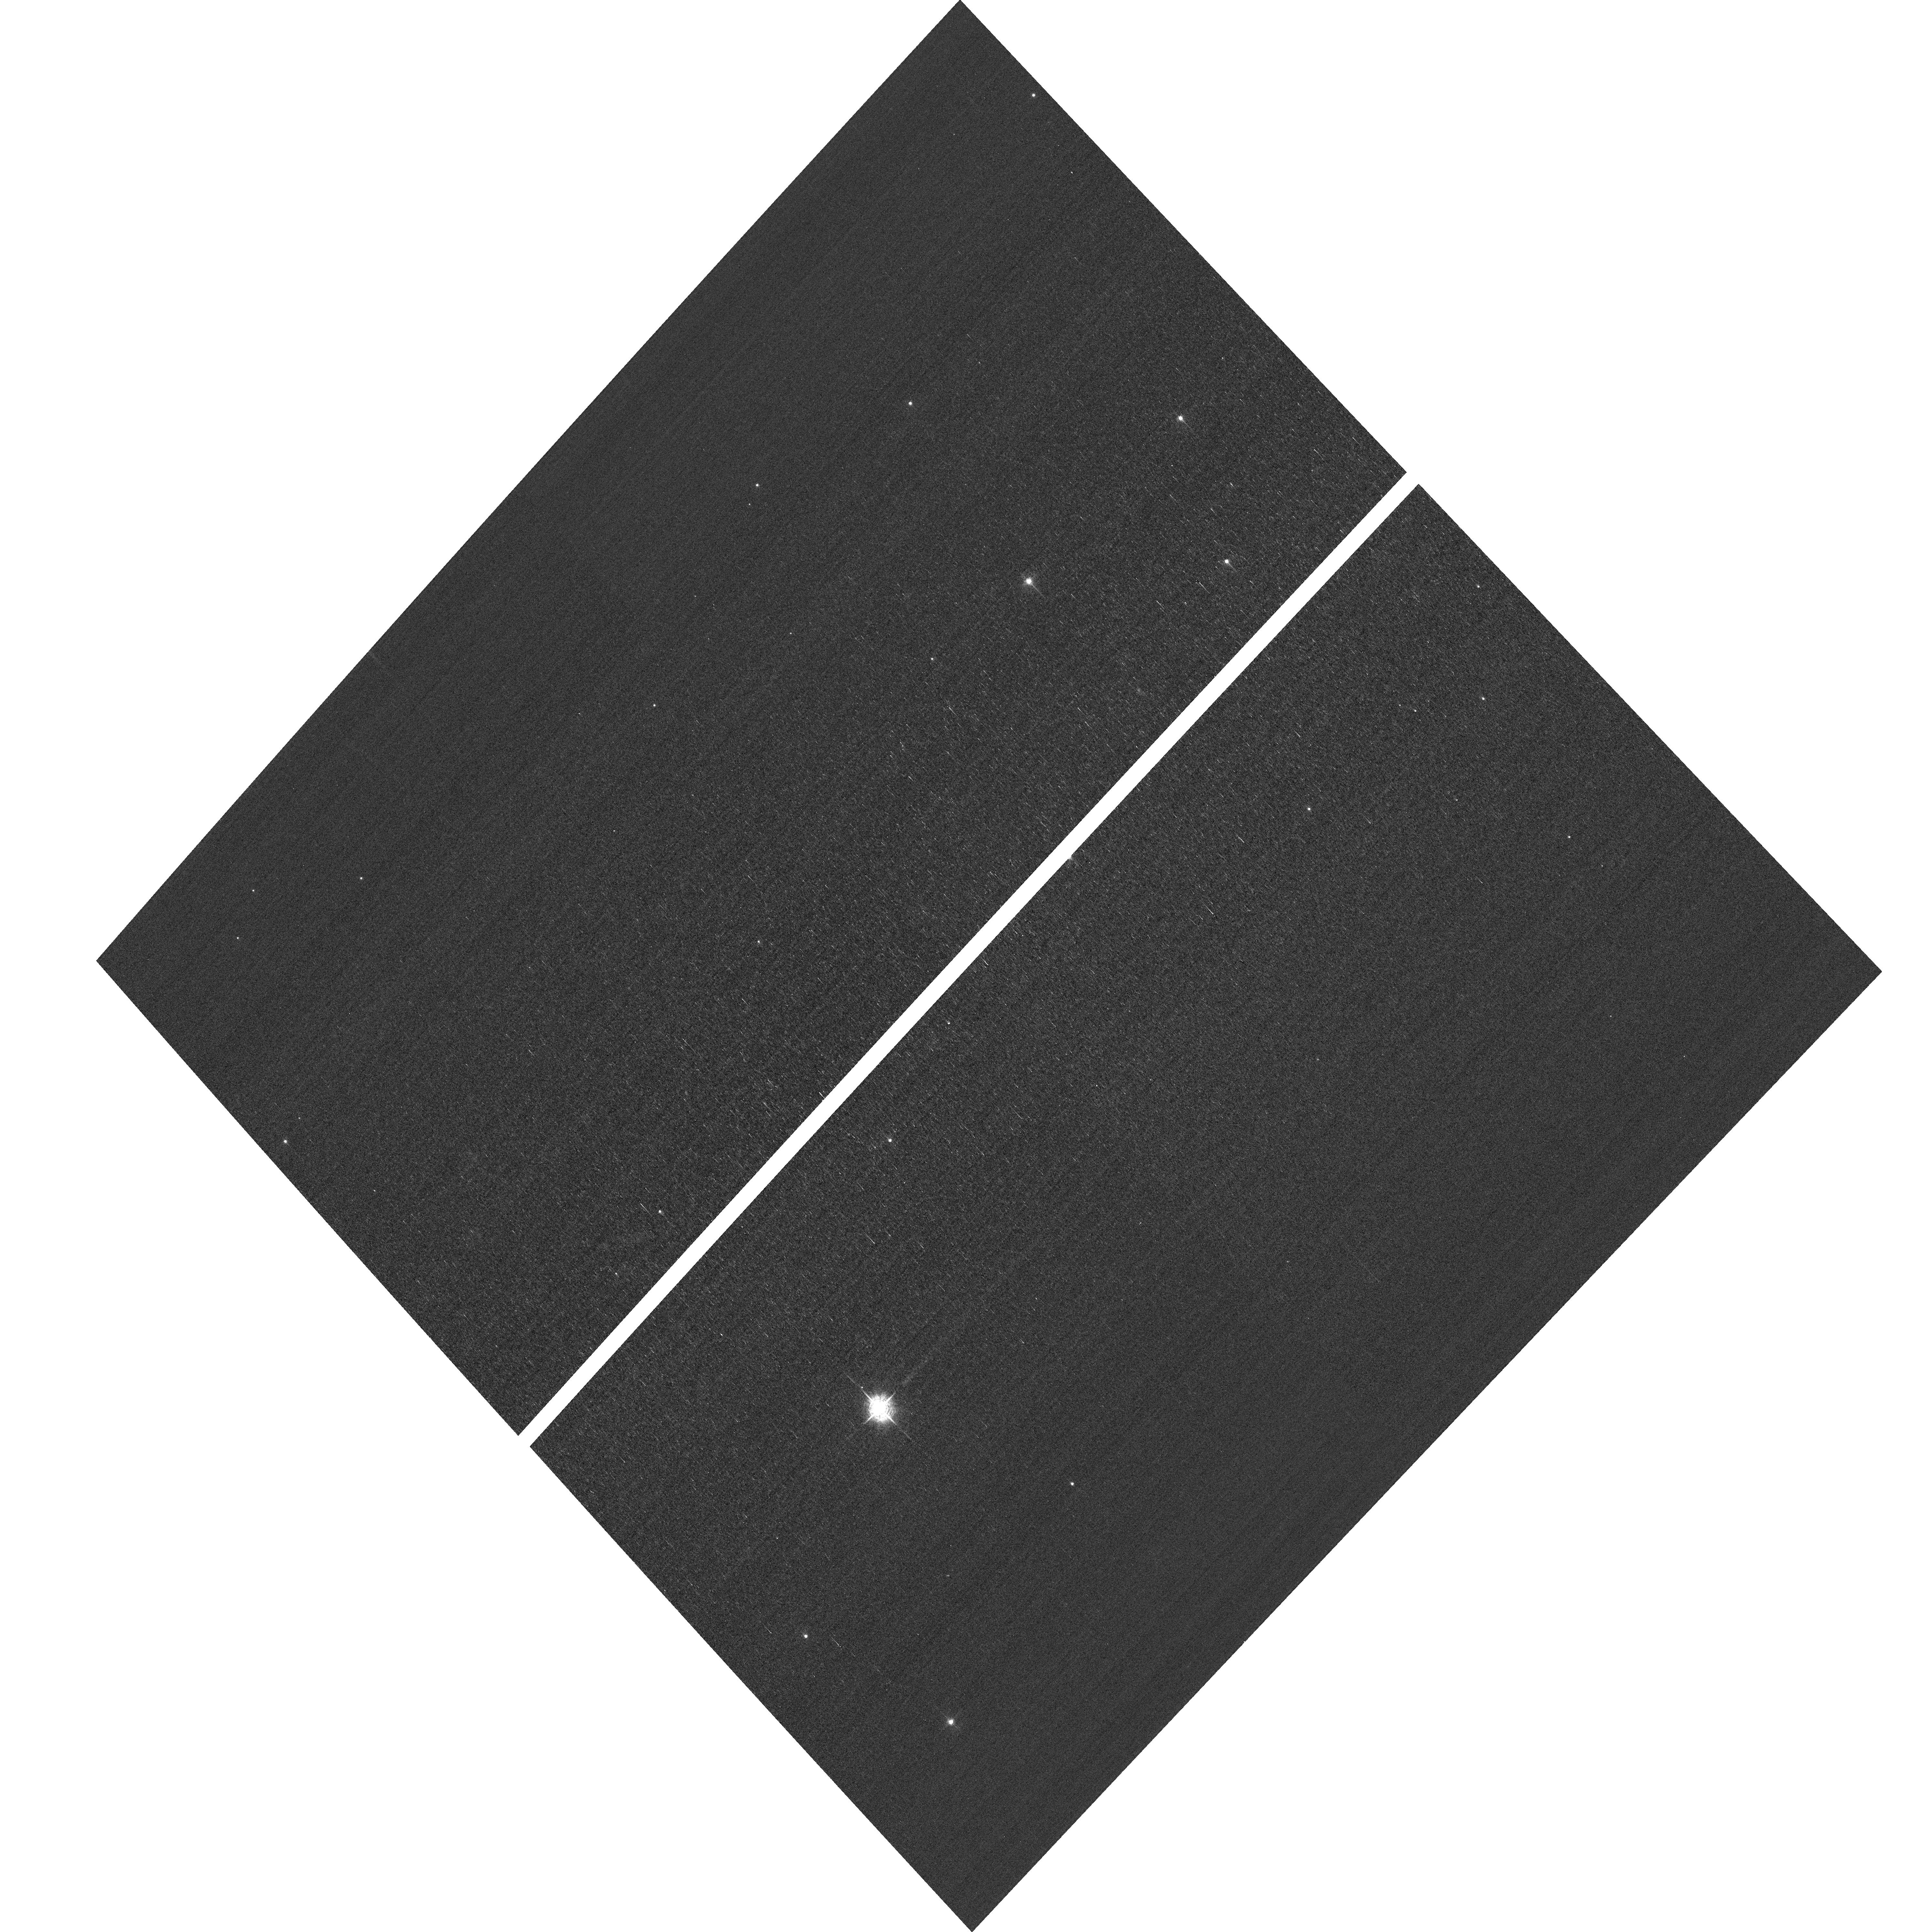
Target: field at RA 10.663°, Dec 85.259°
Instrument: ACS/WFC
Filter: F502N
Exposure: 3 min
Observation ID: hst_16475_02_acs_wfc_f502n_jeib02

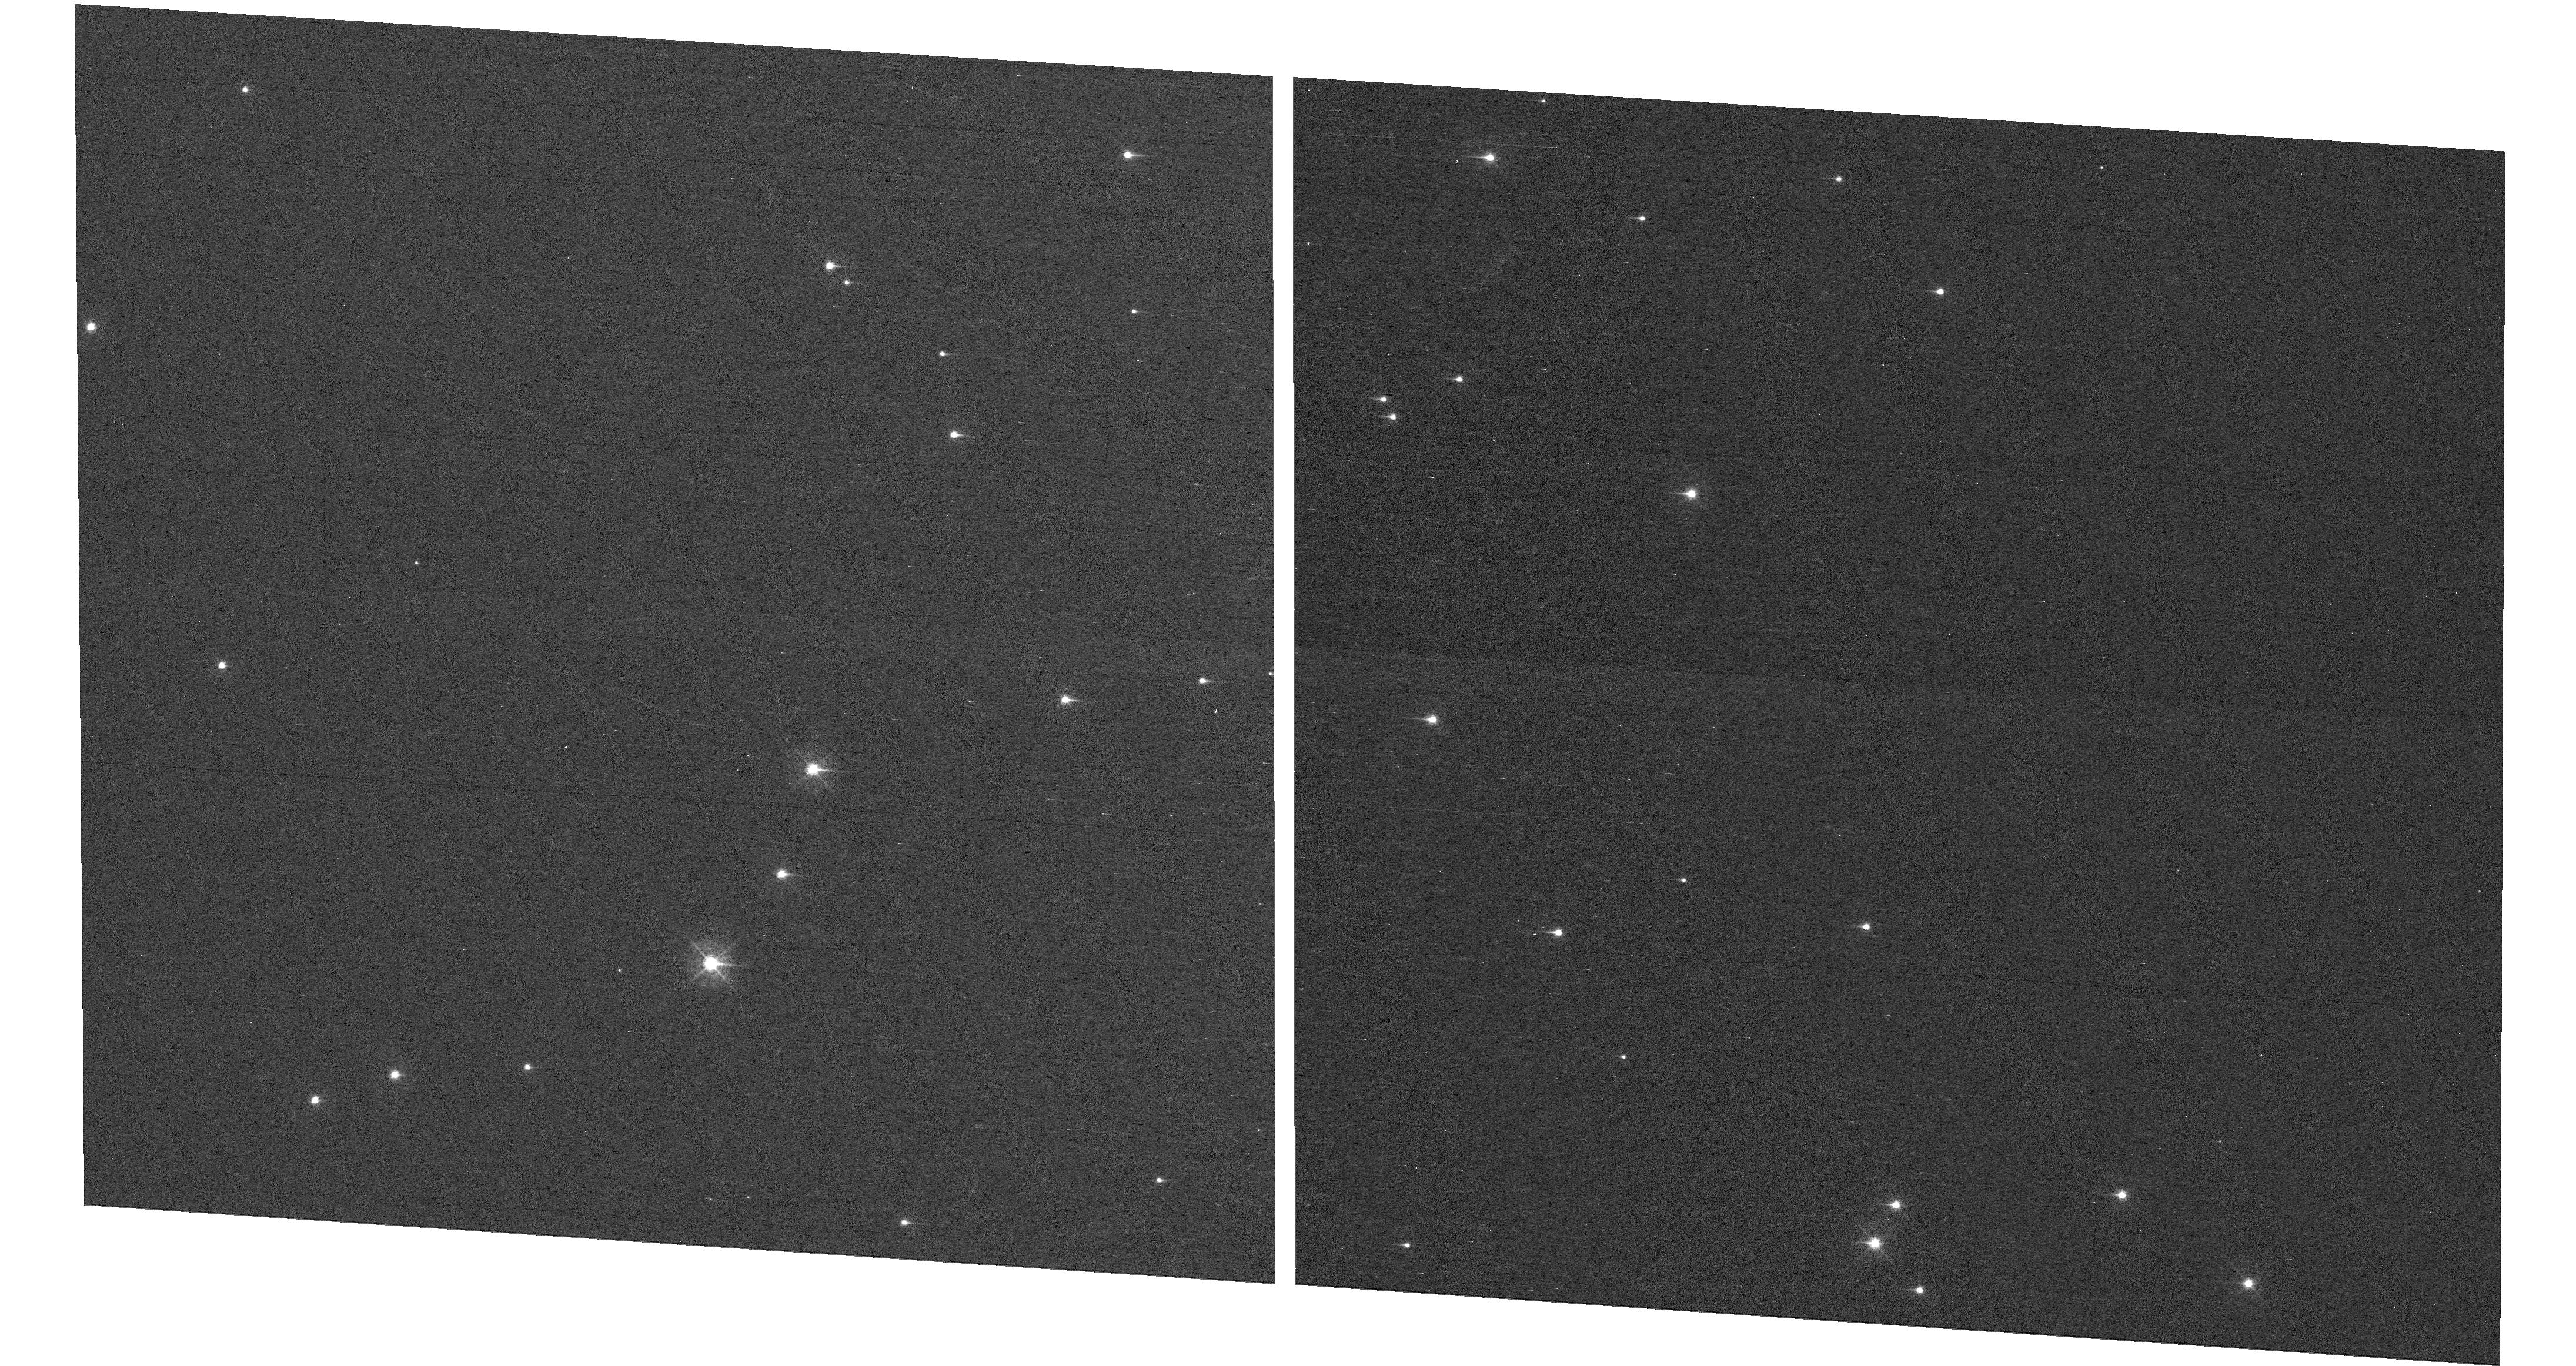
Target: NGC-188-DENSE
Instrument: WFC3/UVIS
Filter: F410M
Exposure: 7 min
Observation ID: hst_16475_05_wfc3_uvis_f410m_ieib05

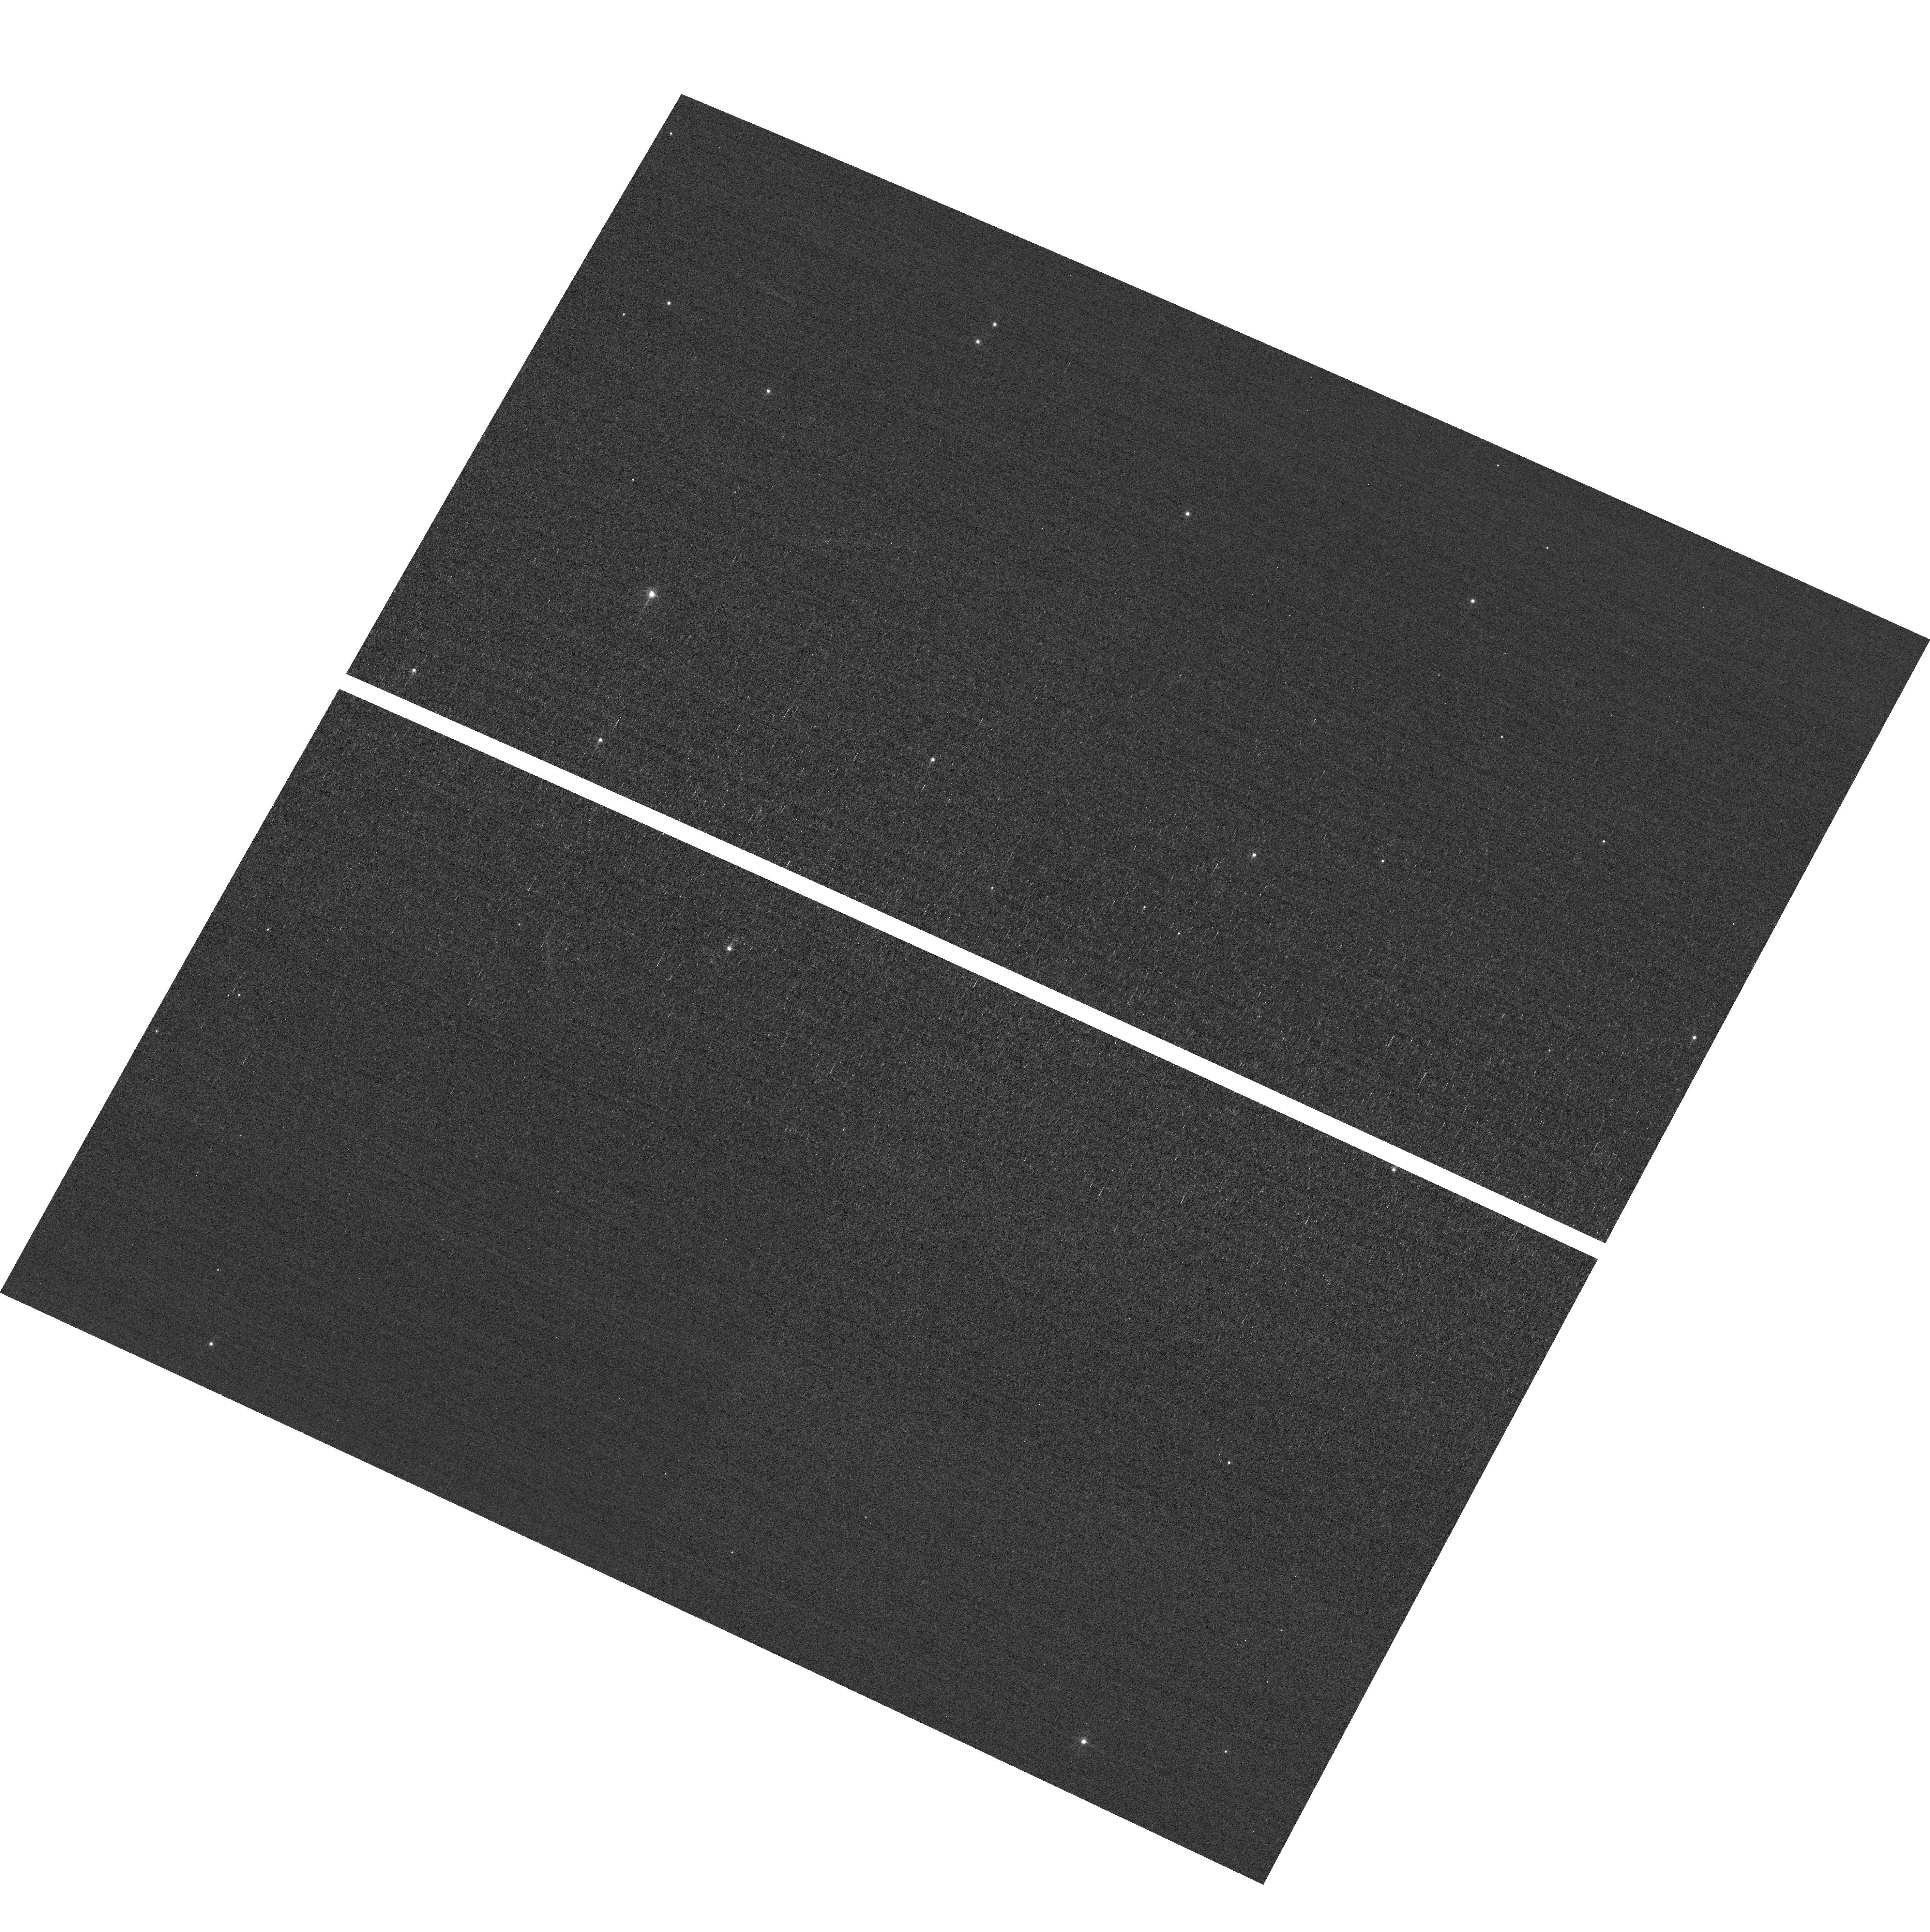
Target: field at RA 11.439°, Dec 85.162°
Instrument: ACS/WFC
Filter: F502N
Exposure: 3 min
Observation ID: hst_16475_03_acs_wfc_f502n_jeib03

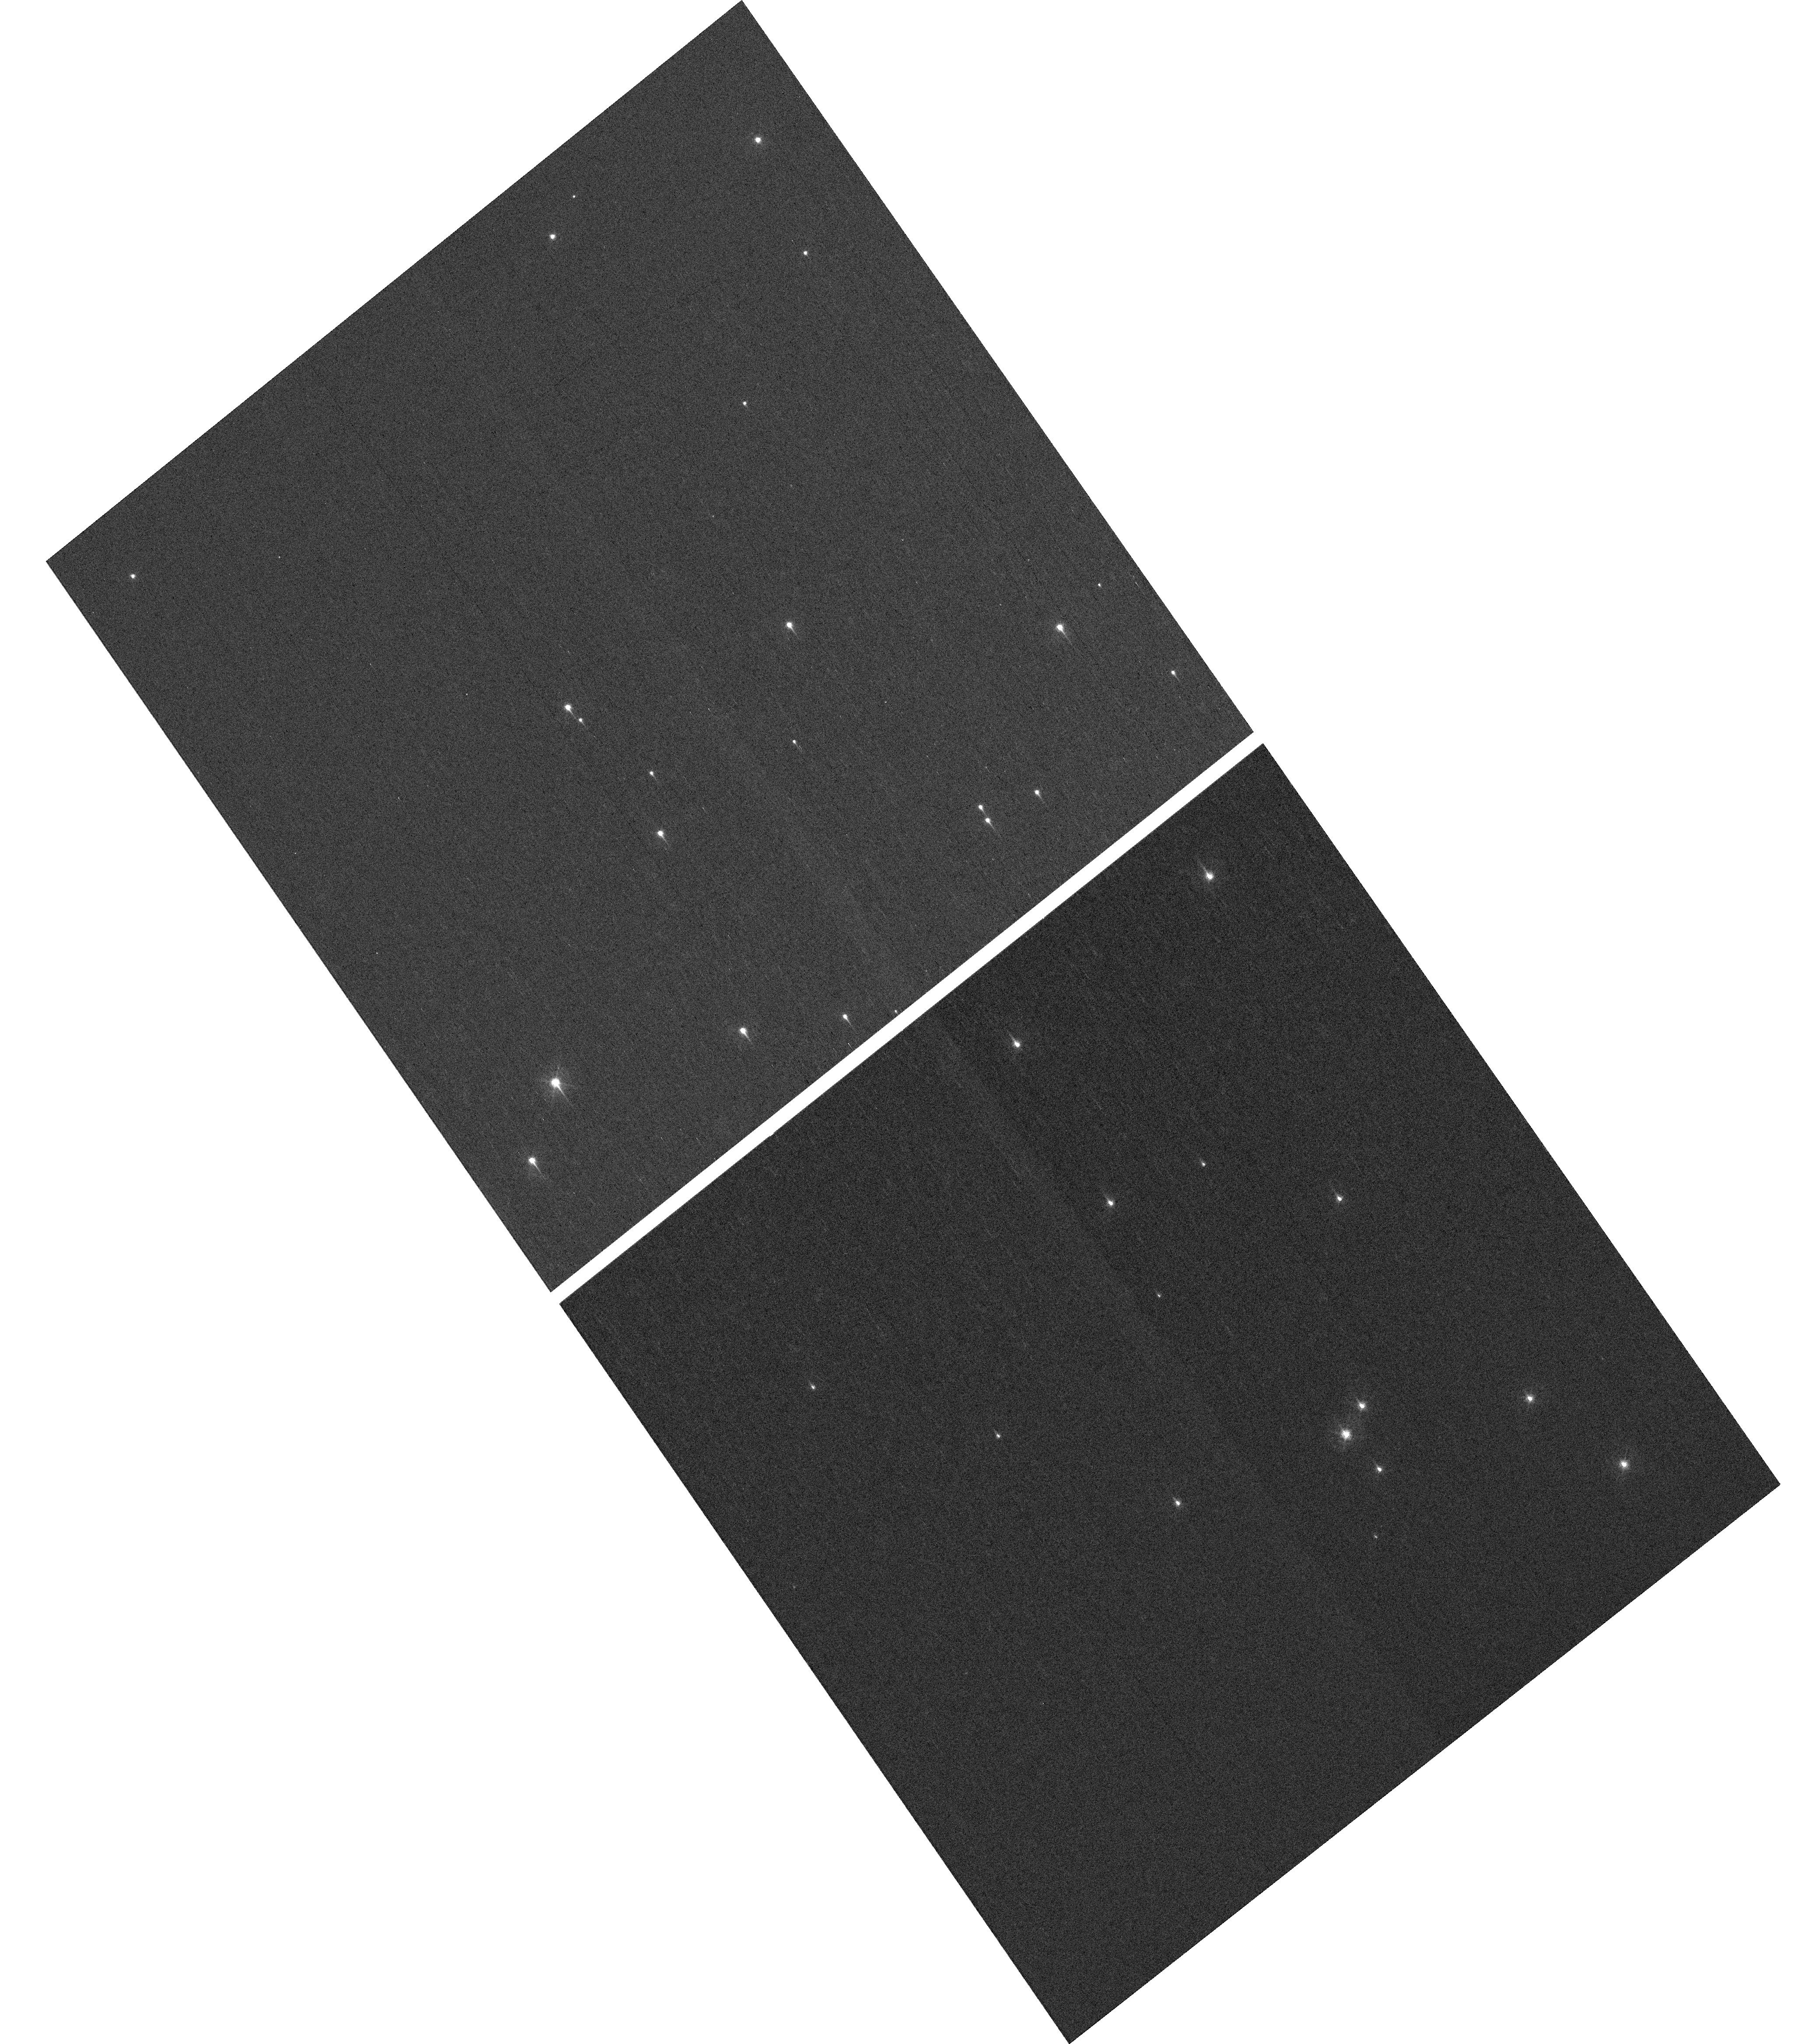
Target: NGC-188-DENSE
Instrument: WFC3/UVIS
Filter: F410M
Exposure: 7 min
Observation ID: hst_16475_06_wfc3_uvis_f410m_ieib06

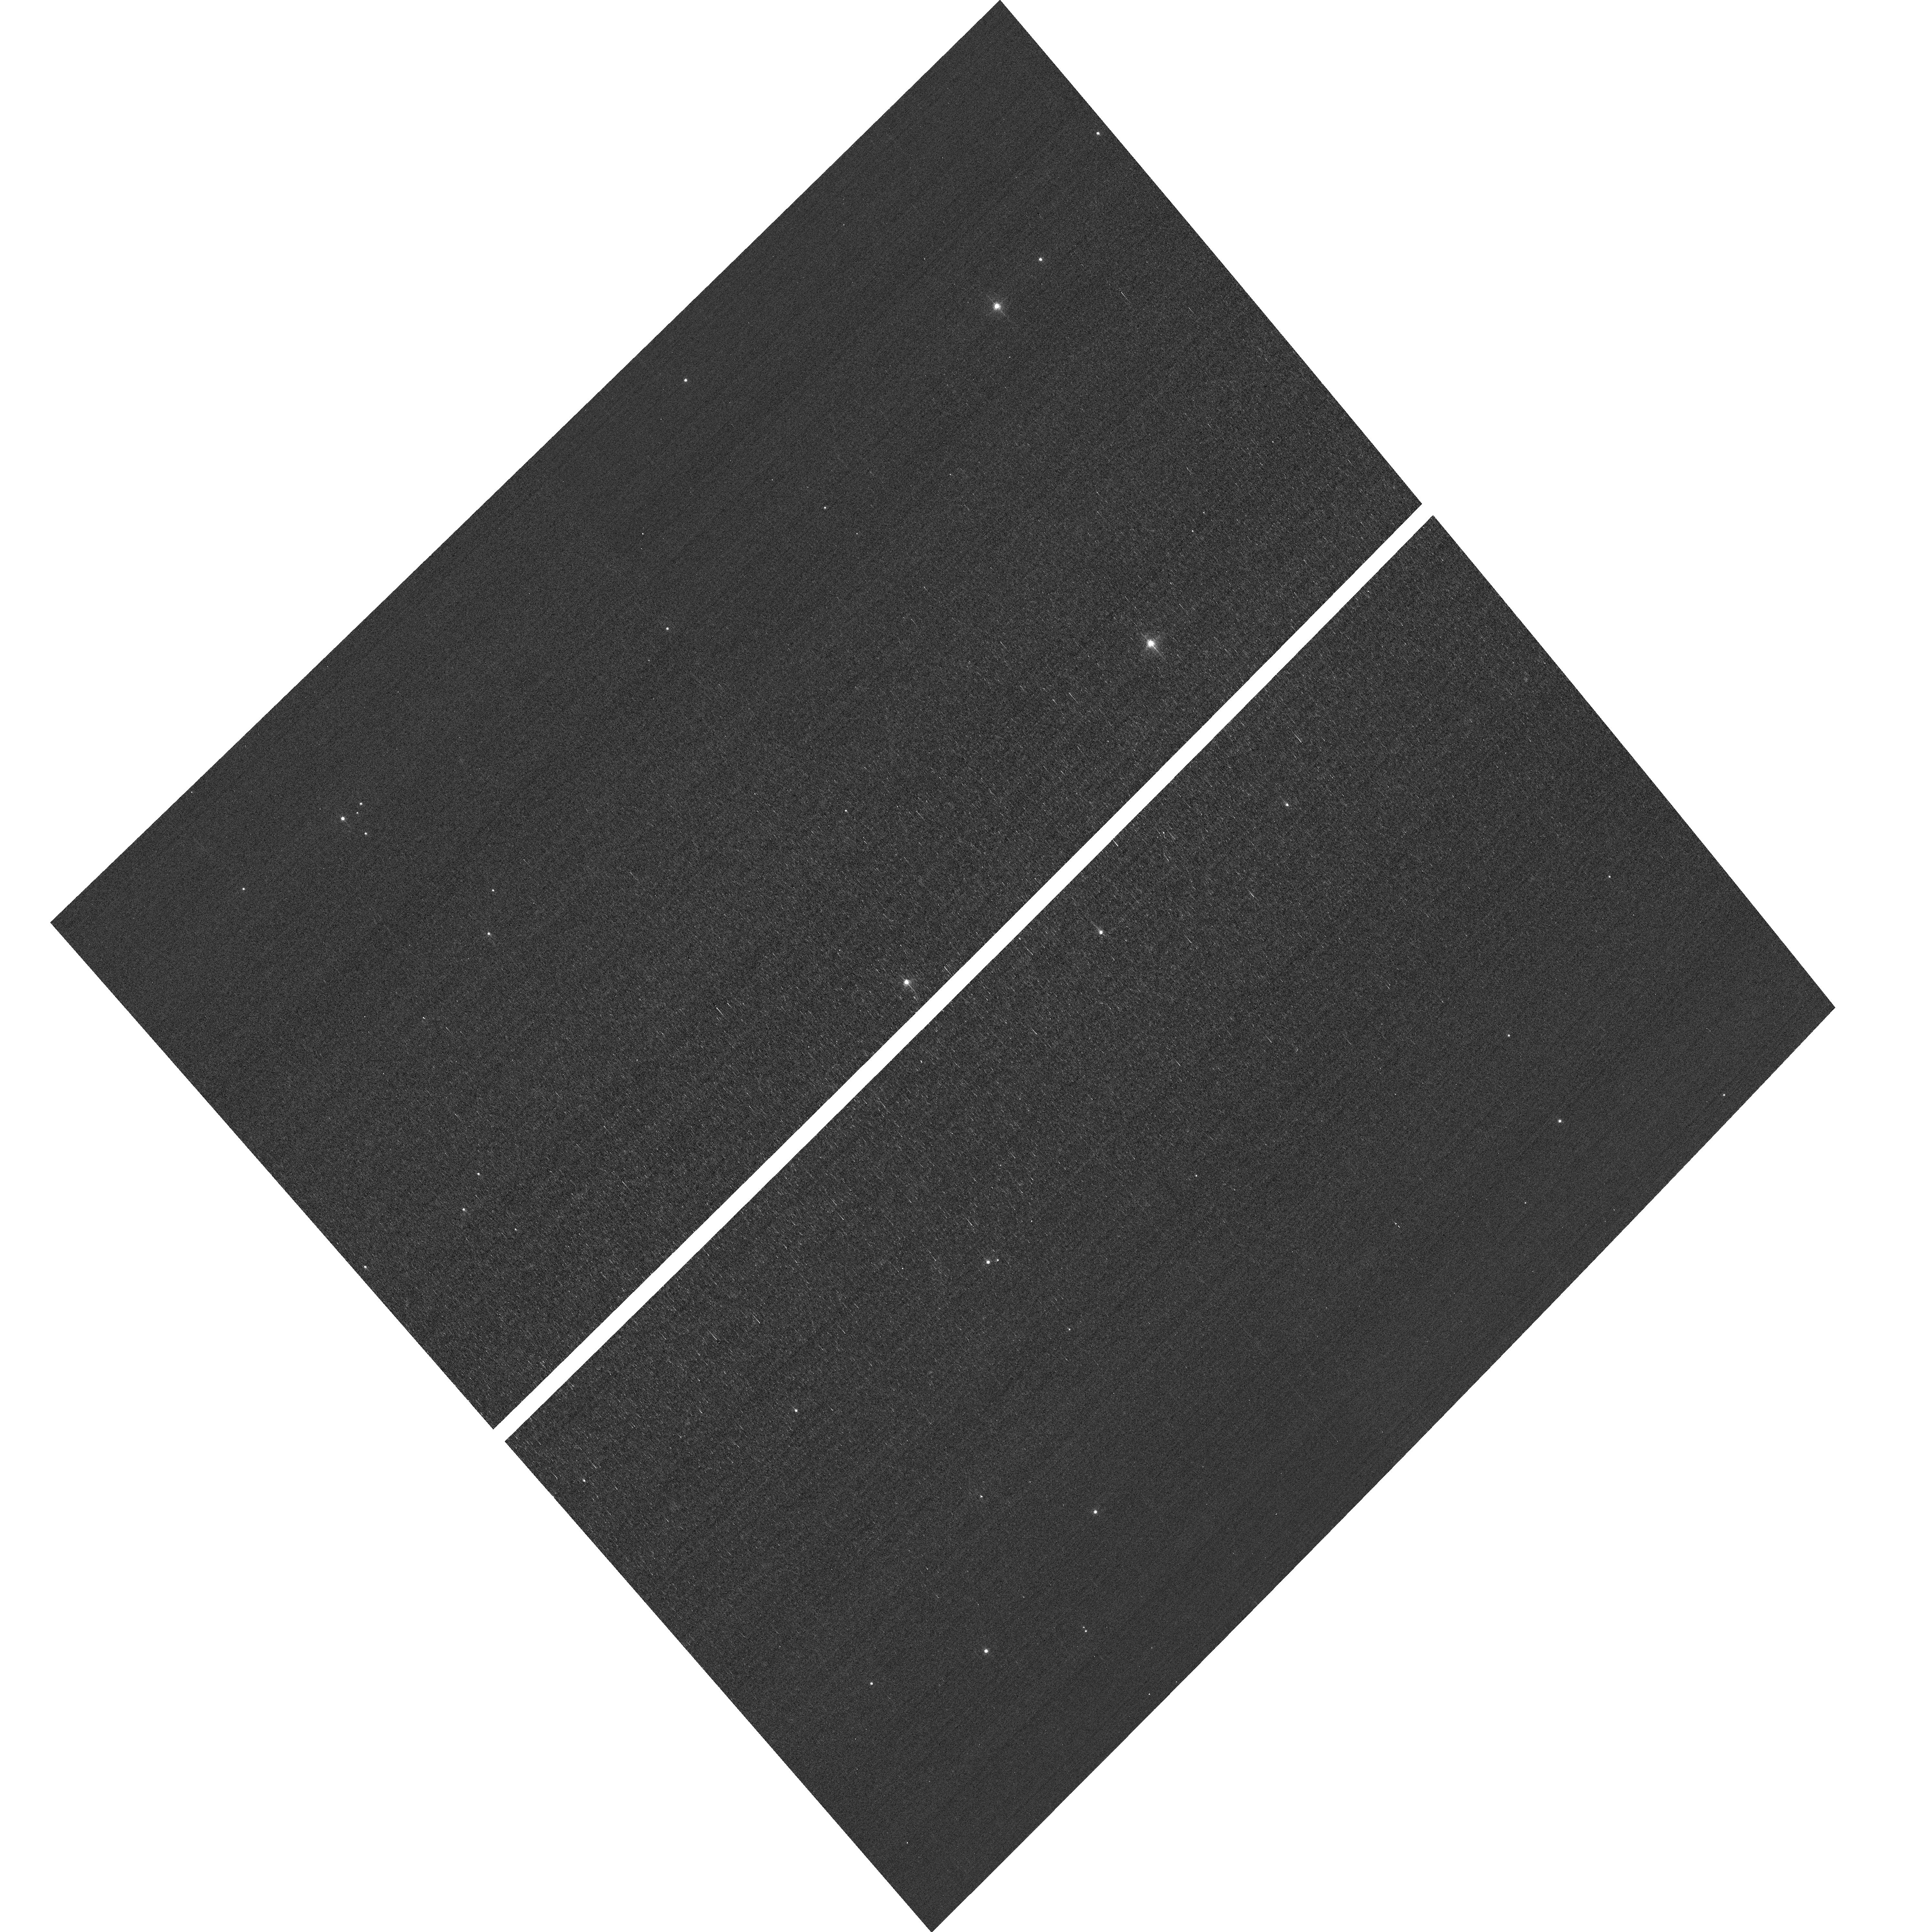
Target: field at RA 13.054°, Dec 85.256°
Instrument: ACS/WFC
Filter: F502N
Exposure: 3 min
Observation ID: hst_16475_05_acs_wfc_f502n_jeib05

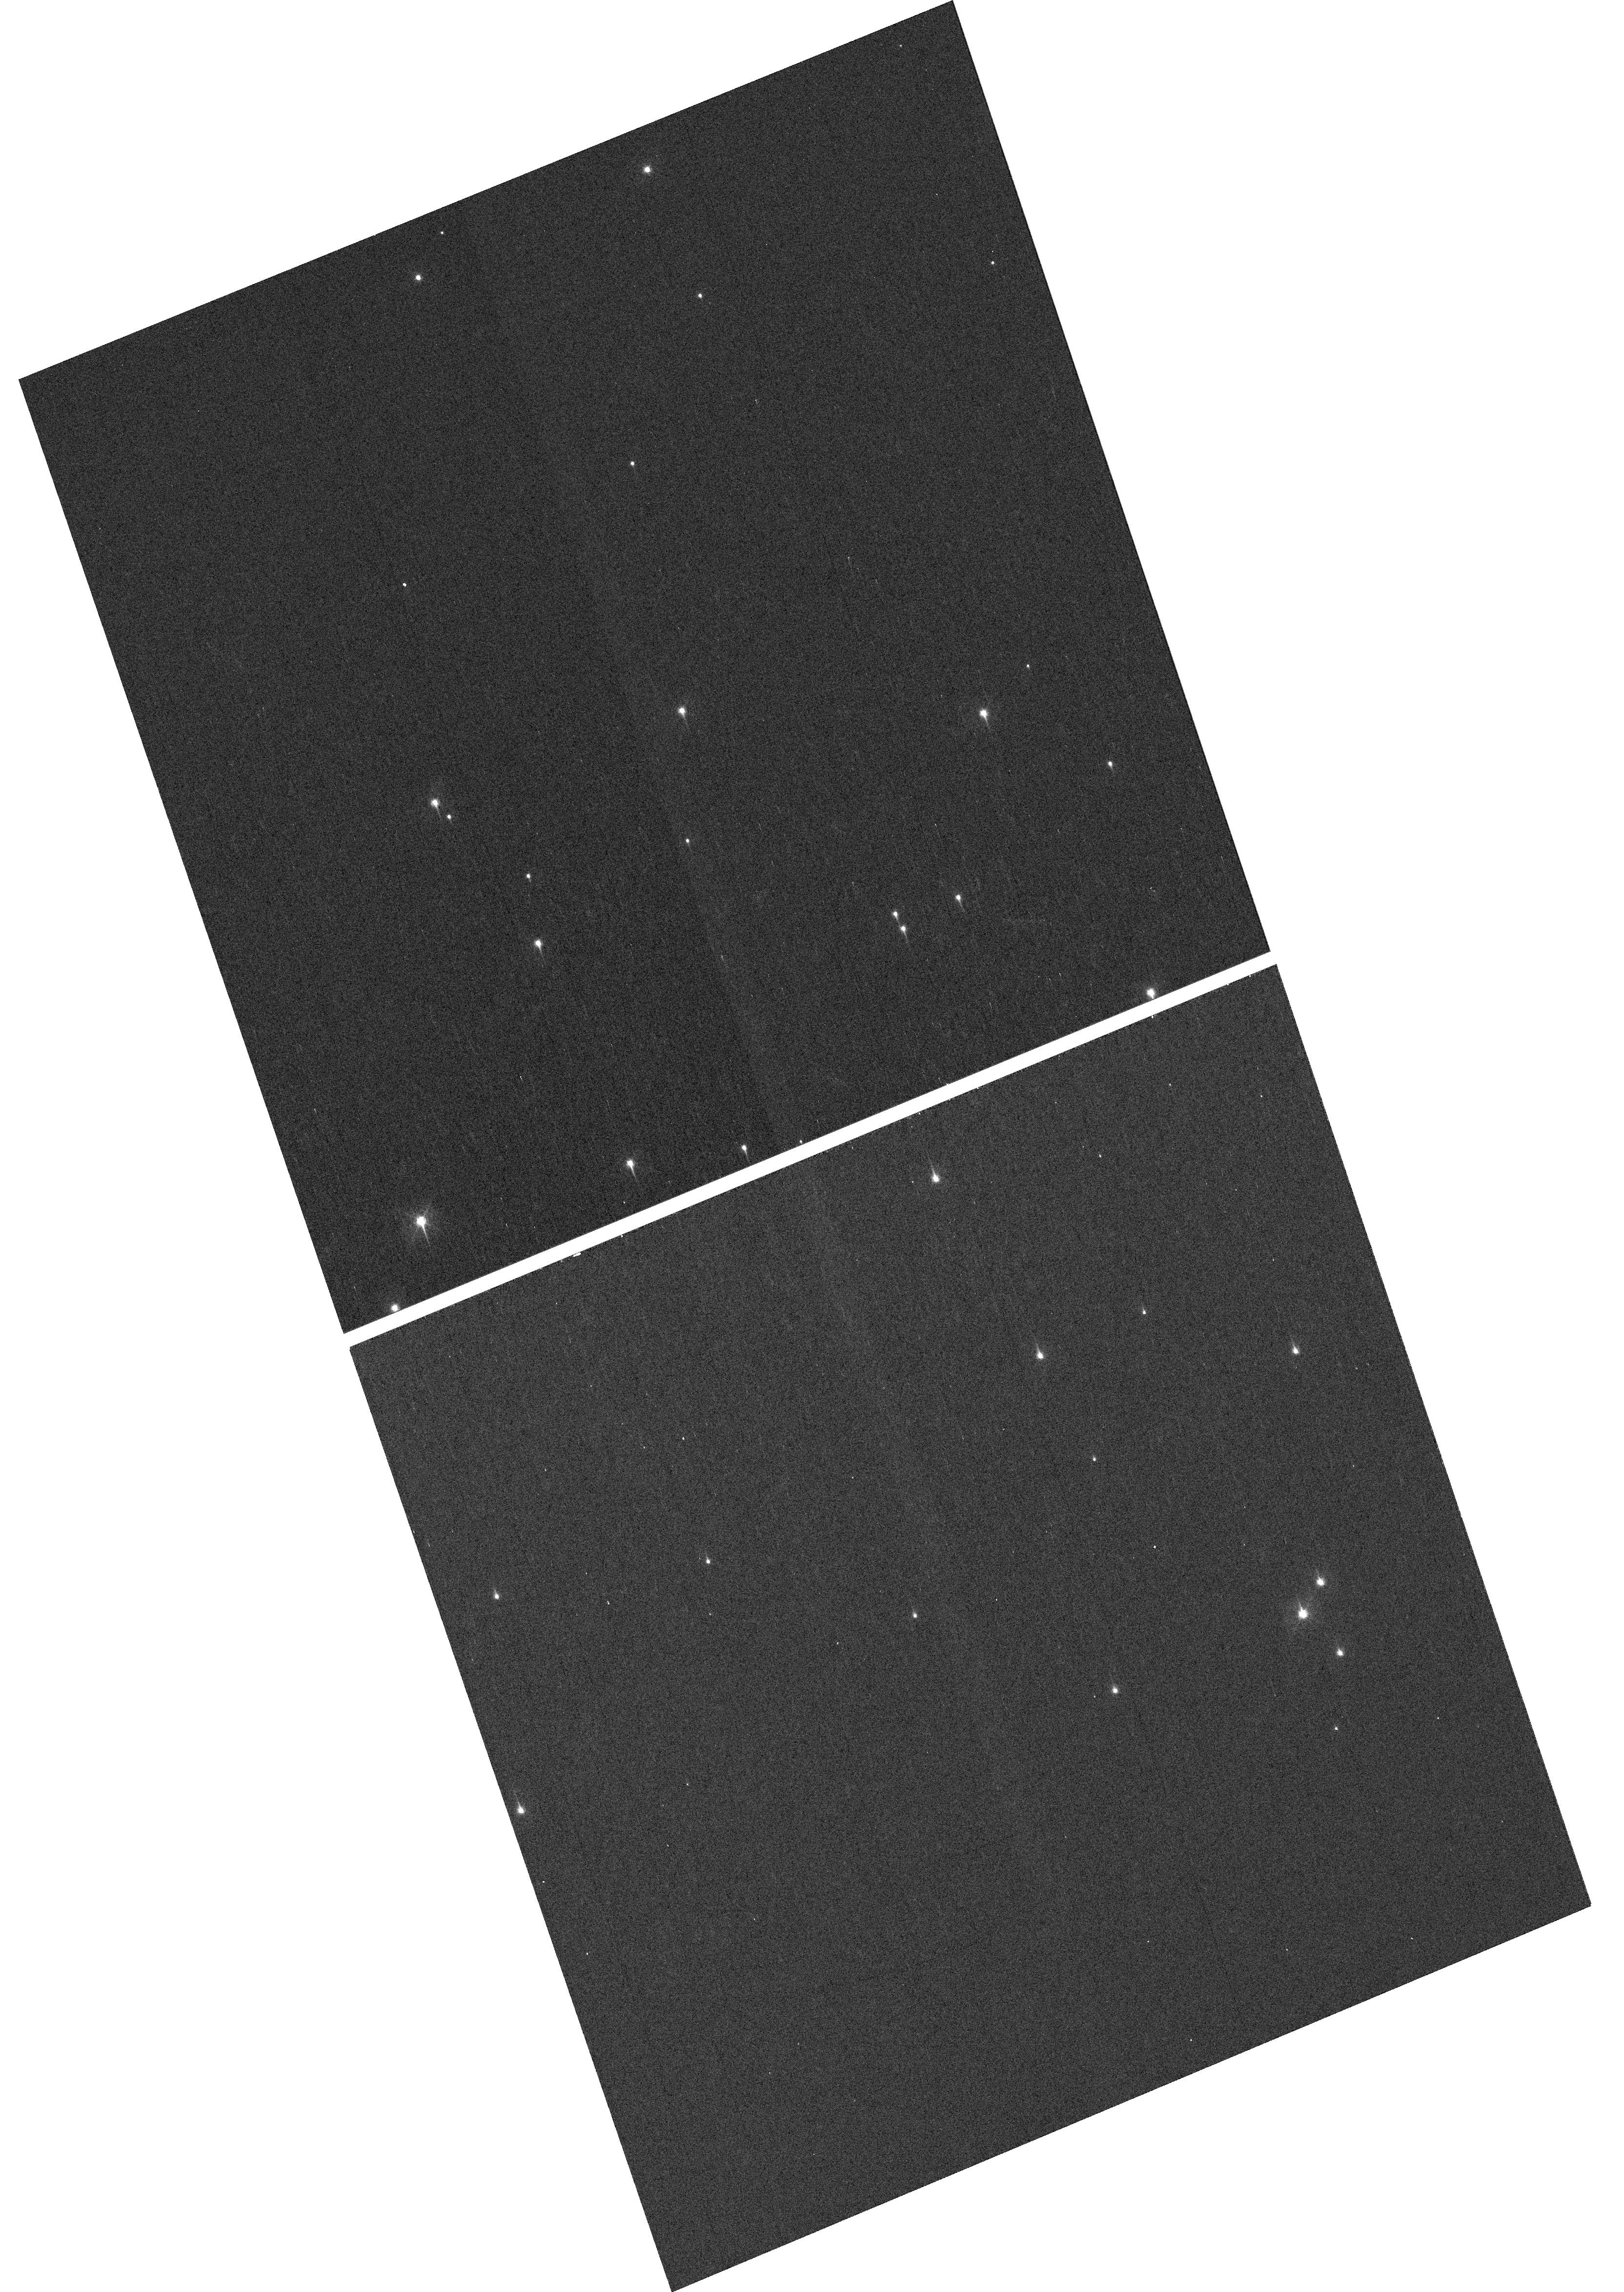
Target: NGC-188-DENSE
Instrument: WFC3/UVIS
Filter: F410M
Exposure: 7 min
Observation ID: hst_16475_03_wfc3_uvis_f410m_ieib03

HST Cycle 28 Focus & Optical Monitor (PI: Dressel, Linda L.)

This program is the Cycle 27 implementation of the HST Optical Monitoring Program. The 6 orbits comprising this proposal will utilize ACS (Wide Field channel) and WFC3 (UVIS channel) to observe stellar cluster members in parallel with multiple exposures over an orbit. Phase retrieval performed on the PSF in each image will be used to measure primarily focus, with the ability to explore apparent coma, astigmatism, and third order spherical changes in WFC3. The goals of this program are to: 1. monitor the overall OTA focal length for the purposes of maintaining focus within science tolerances. 2. determine focus offset between the imagers and identify any SI-specific focus behavior and dependencies. Starting with cycle 25, POSTARGY = -41 is used to make the UVIS detector rotate about its center instead of about the center of the chip UVIS1 as ORIENT changes over the course of the year. The resulting smaller area covered by UVIS has been matched to a dense part of the cluster to ensure a resonably large number of bright stars on UVIS in each visit. The combination of the new target position (NGC-188-DENSE) and POSTARGY has moved the center of rotation by (+46 arcsec, -23 arcsec) in (RA, Dec). The density of bright stars in the annulus sampled by the ACS/WFC parallel exposures has also been checked. Where needed, the intervals between visits have been adjusted to ensure that each chip of each detector will cover an adequate number of stars.